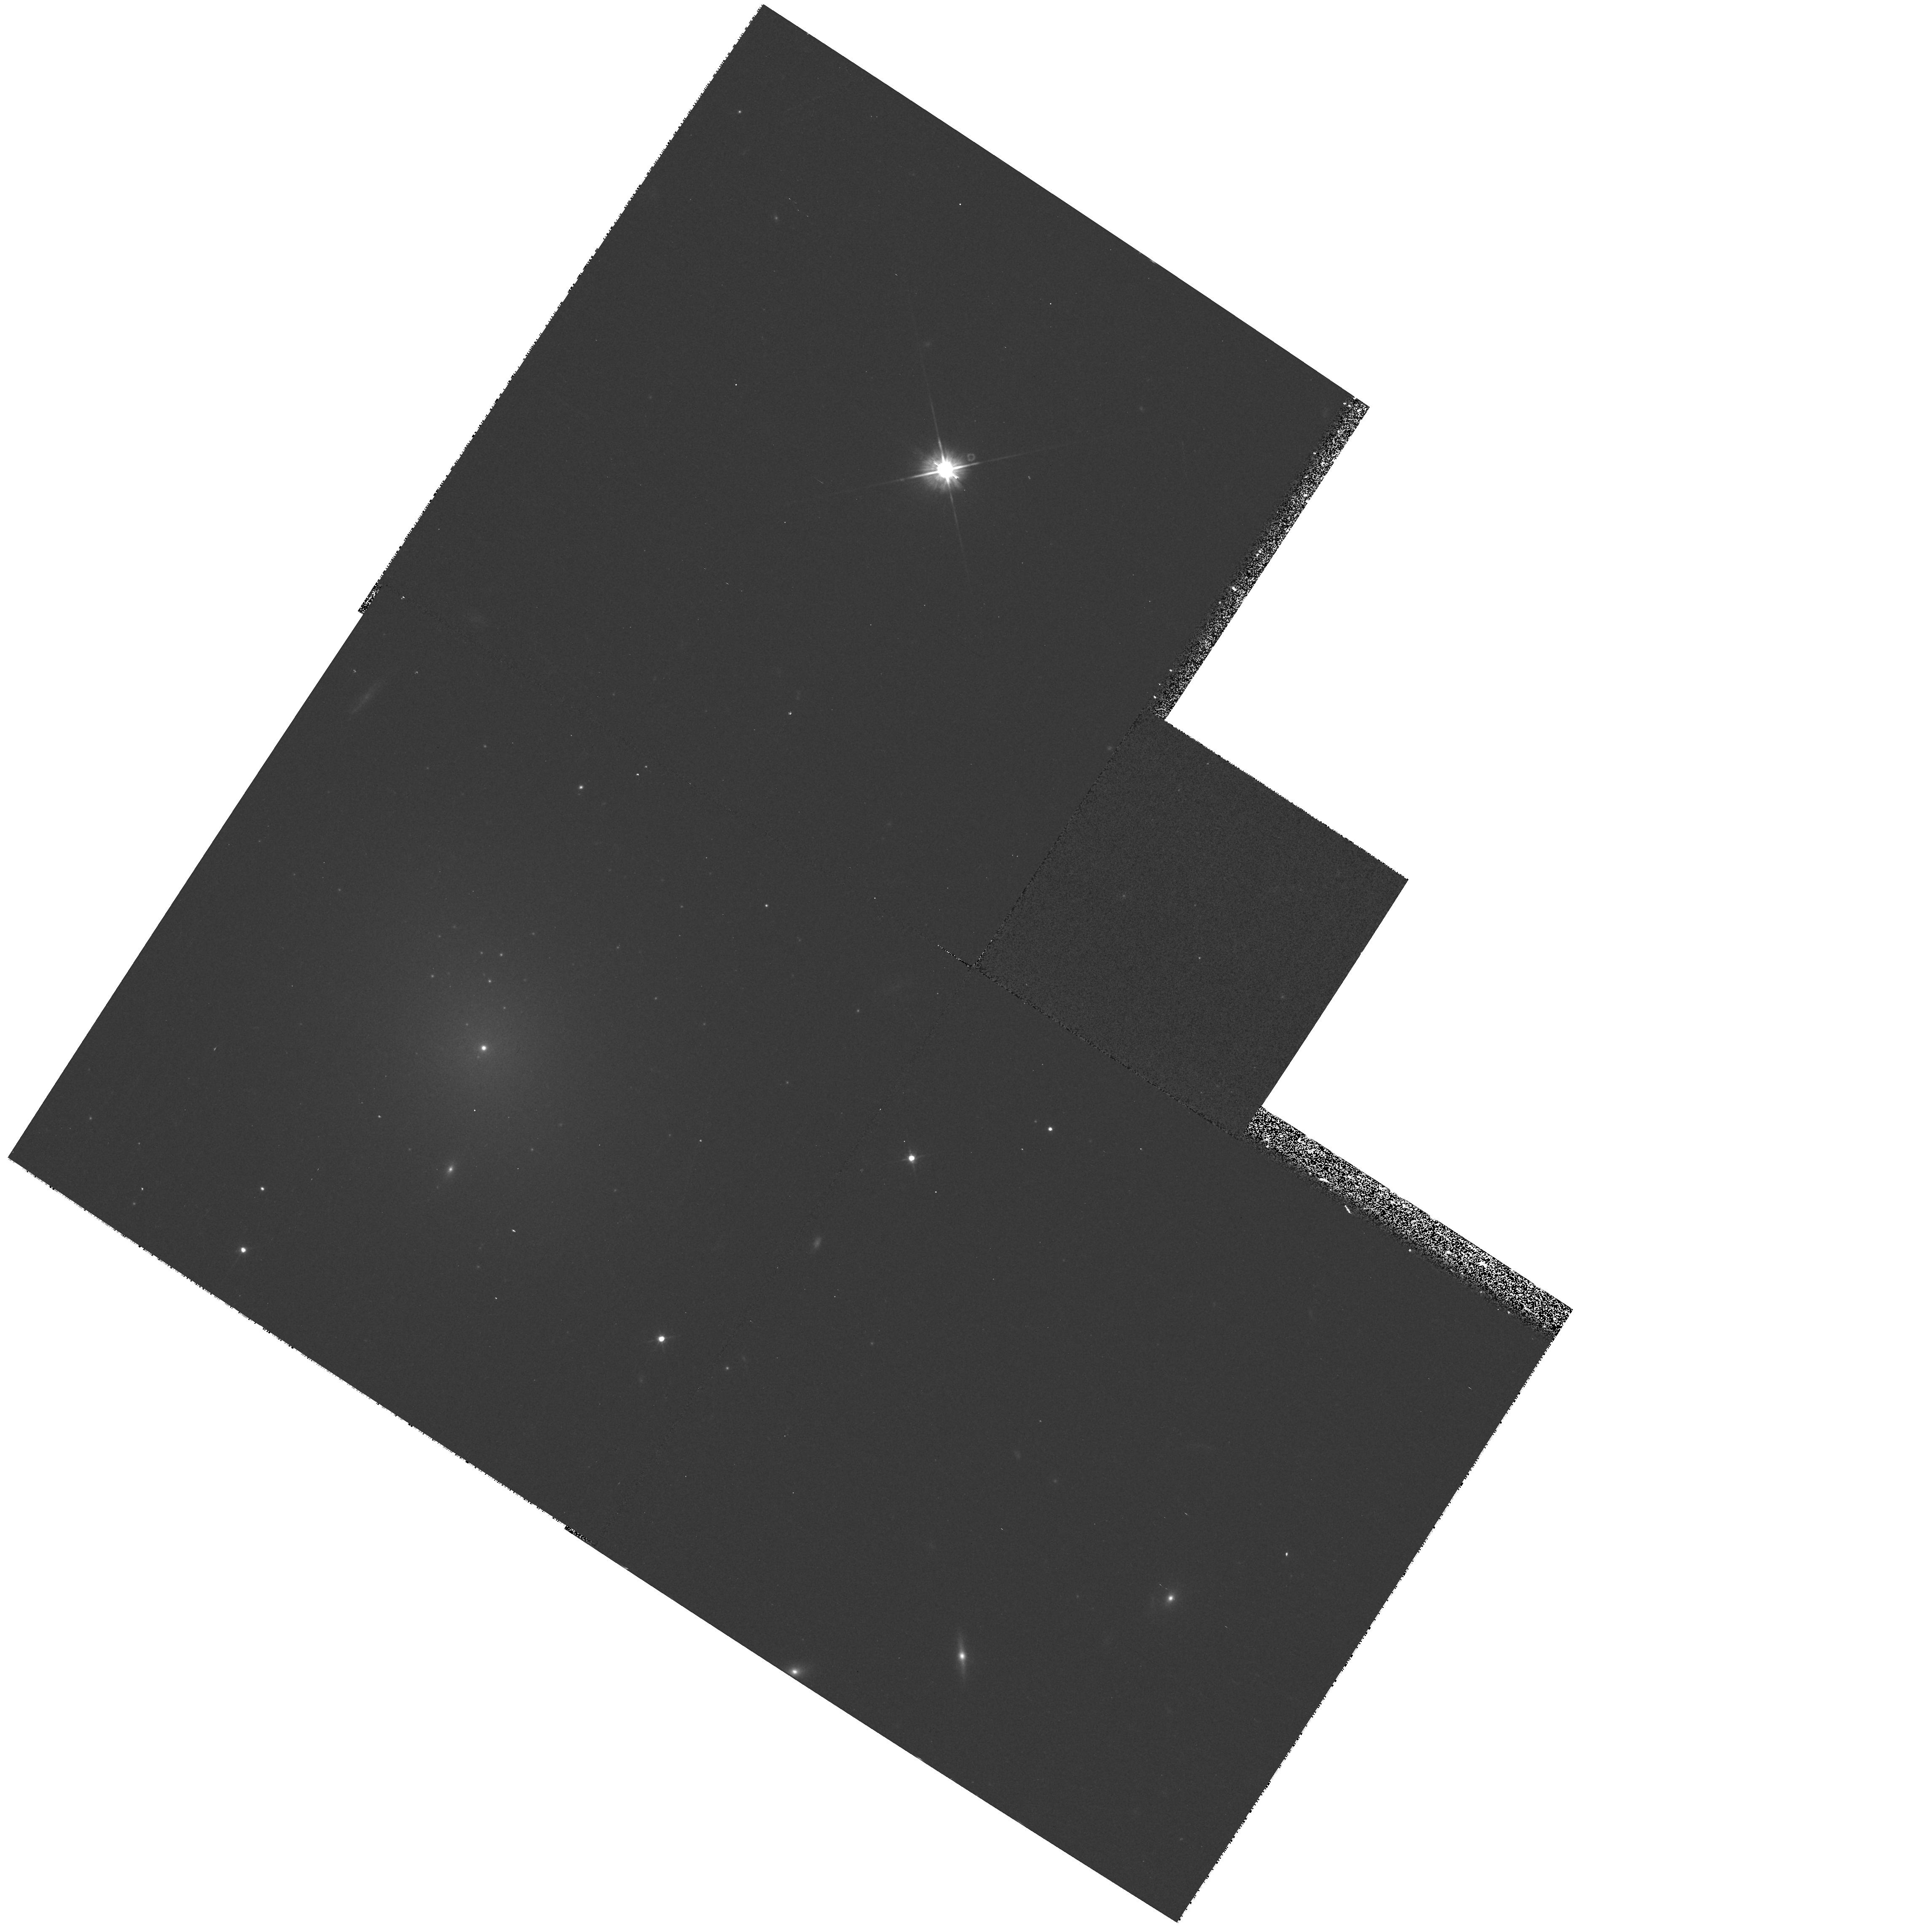
Target: VCC940
Instrument: WFPC2/PC
Filter: F555W
Exposure: 8 min
Observation ID: hst_8600_27_wfpc2_pc_f555w_u66r27

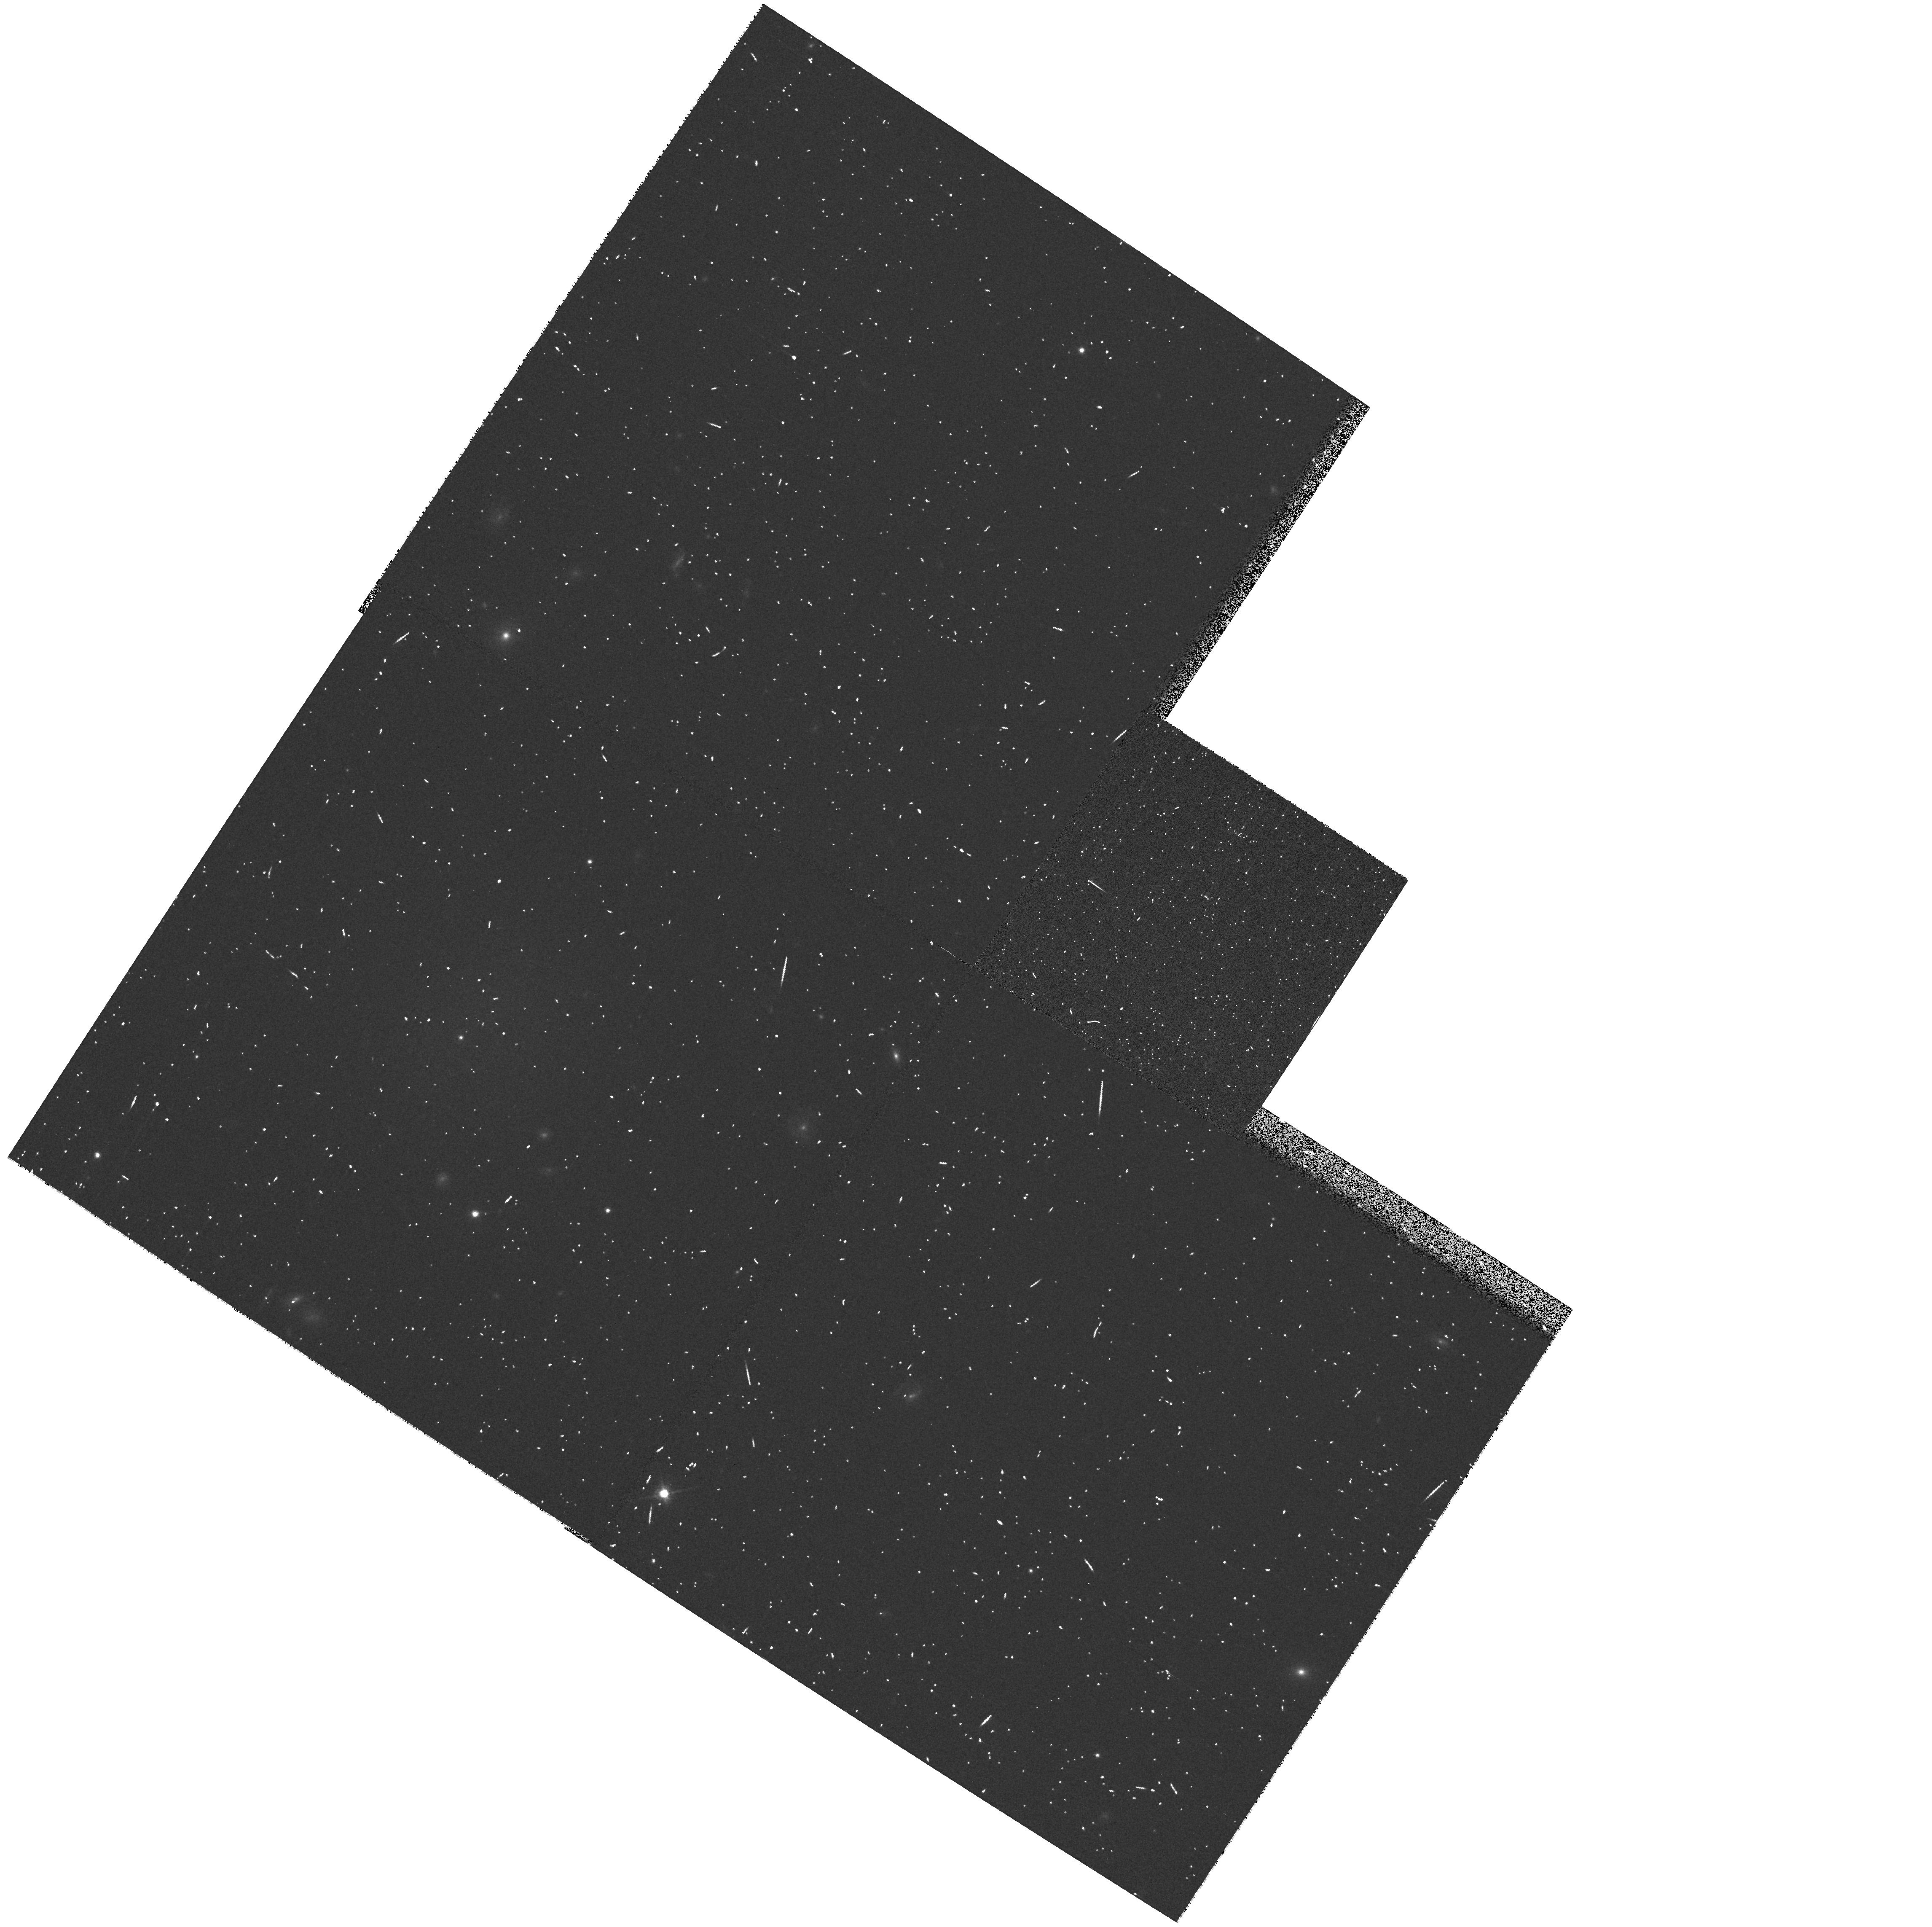
Target: VCC1105
Instrument: WFPC2/PC
Filter: F814W
Exposure: 5 min
Observation ID: hst_8600_04_wfpc2_pc_f814w_u66r04

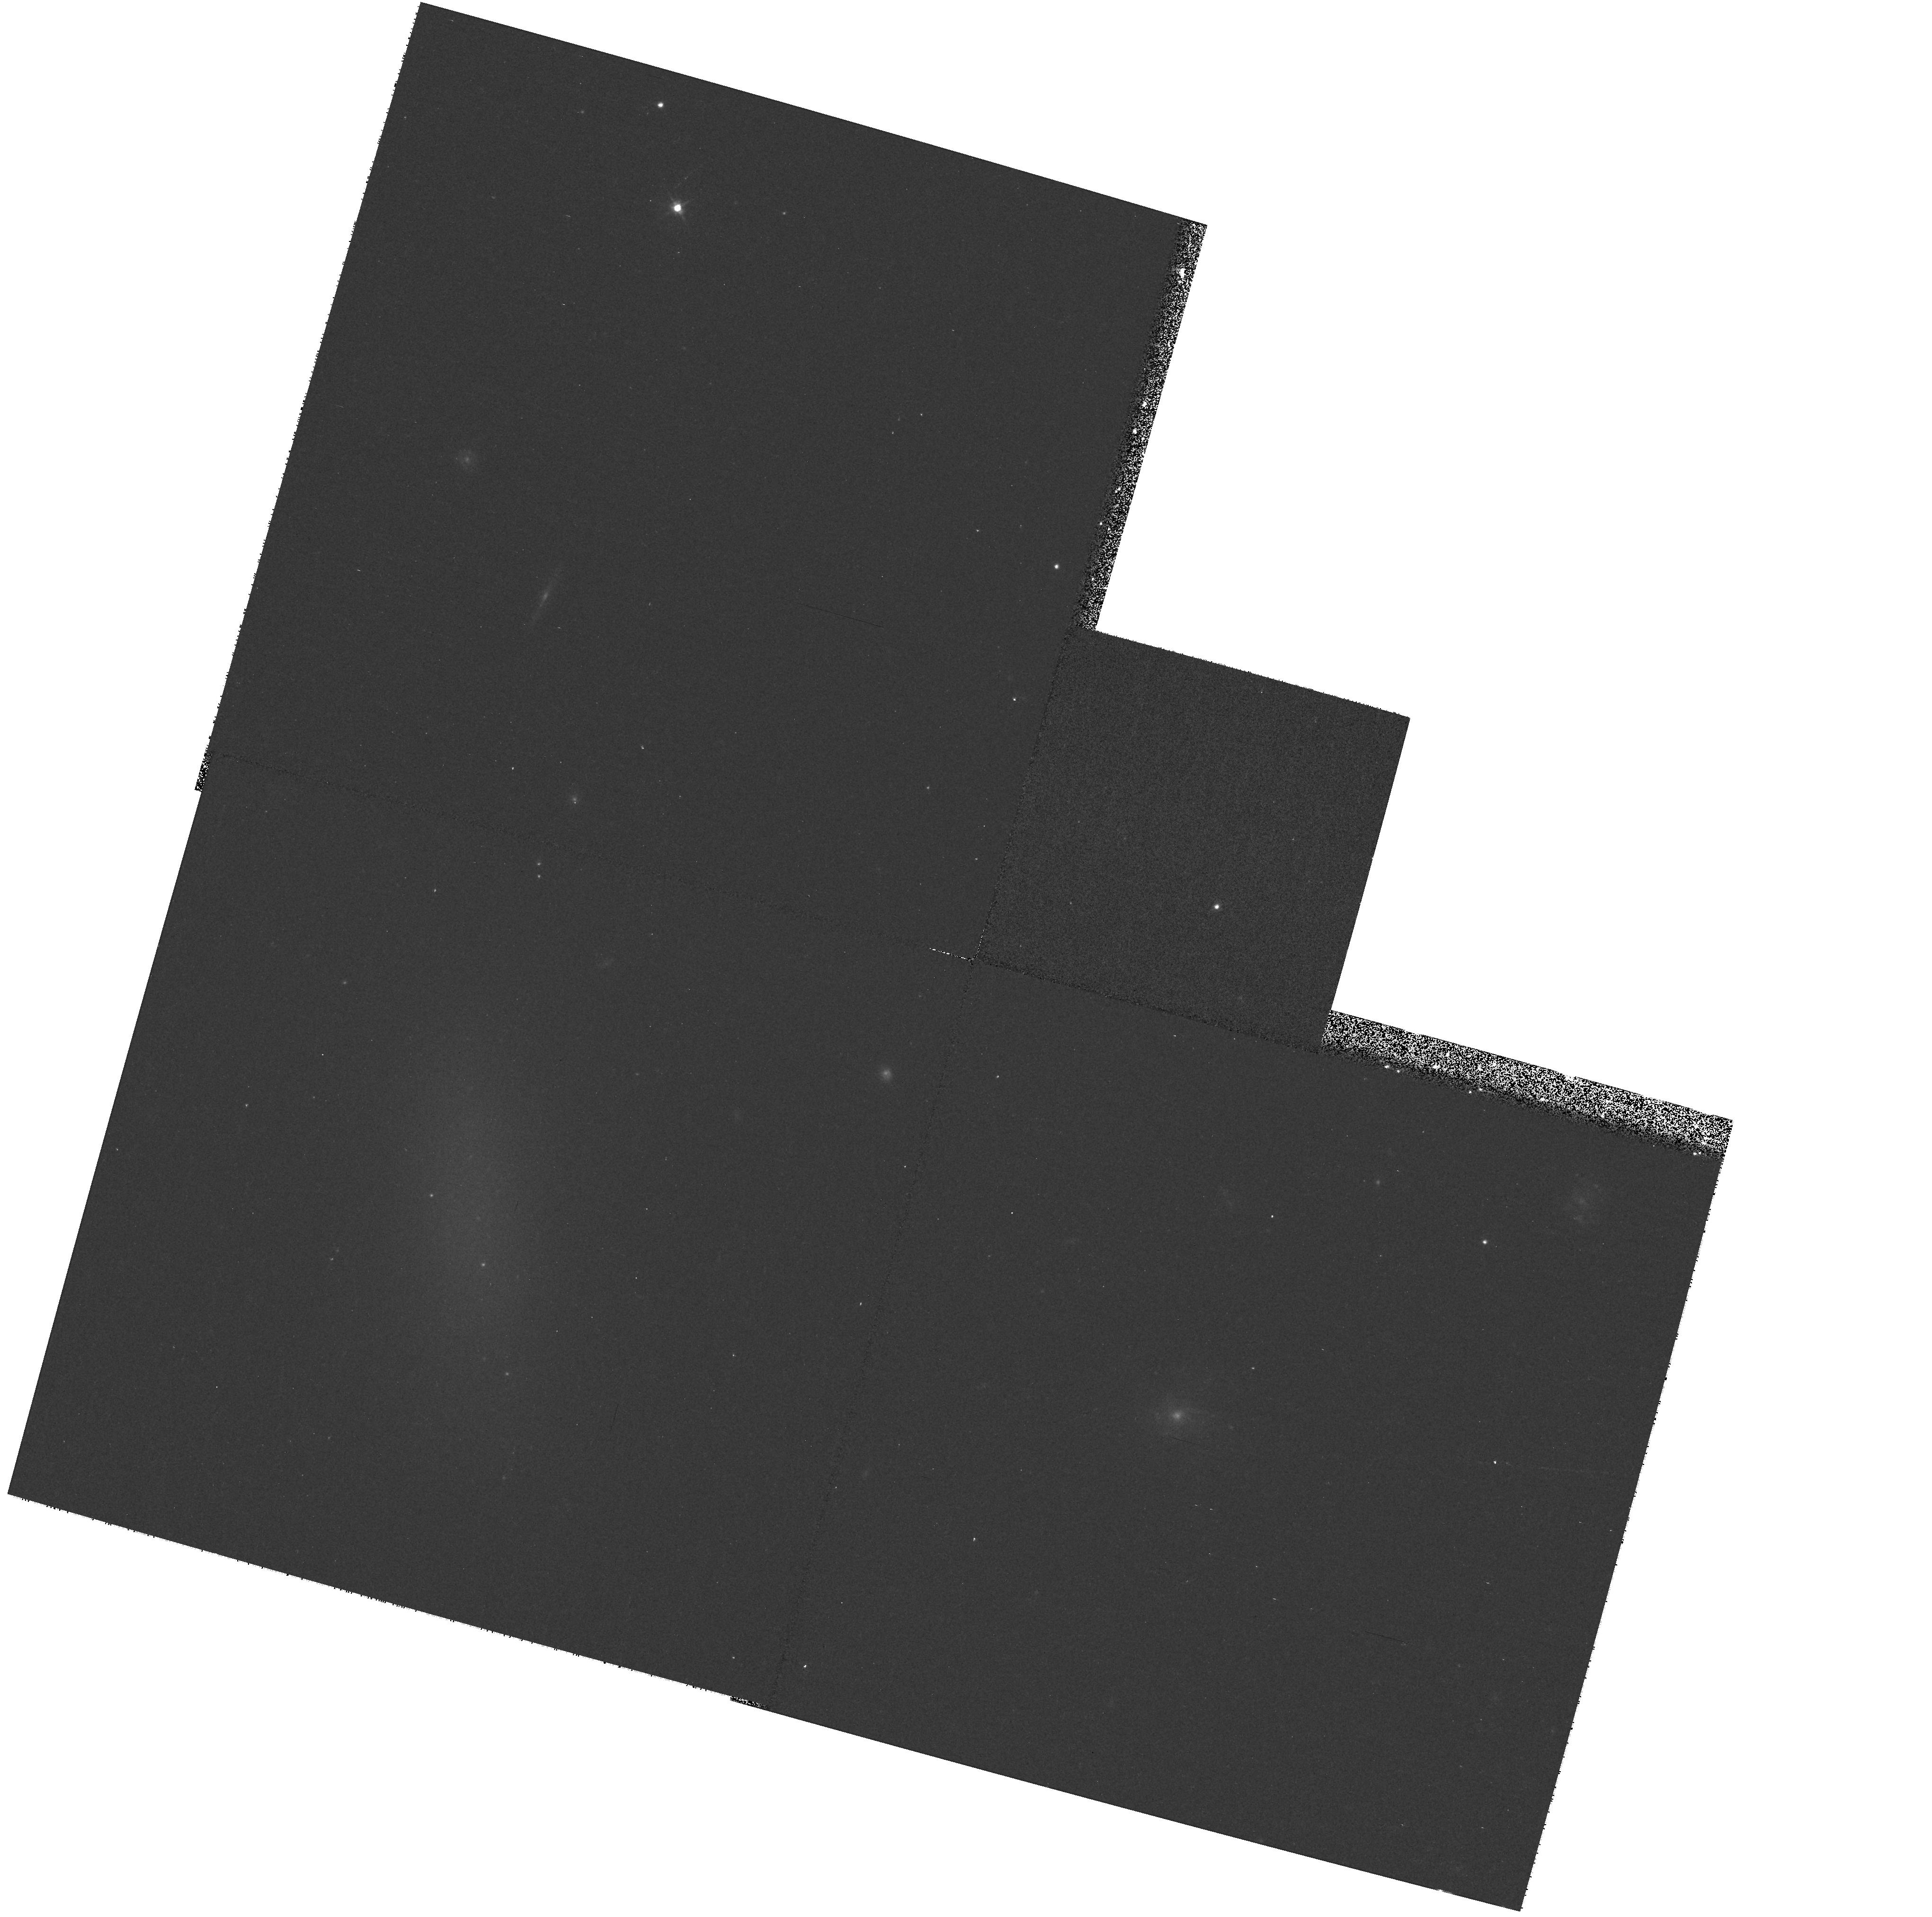
Target: VCC546
Instrument: WFPC2/PC
Filter: F555W
Exposure: 8 min
Observation ID: hst_8600_23_wfpc2_pc_f555w_u66r23

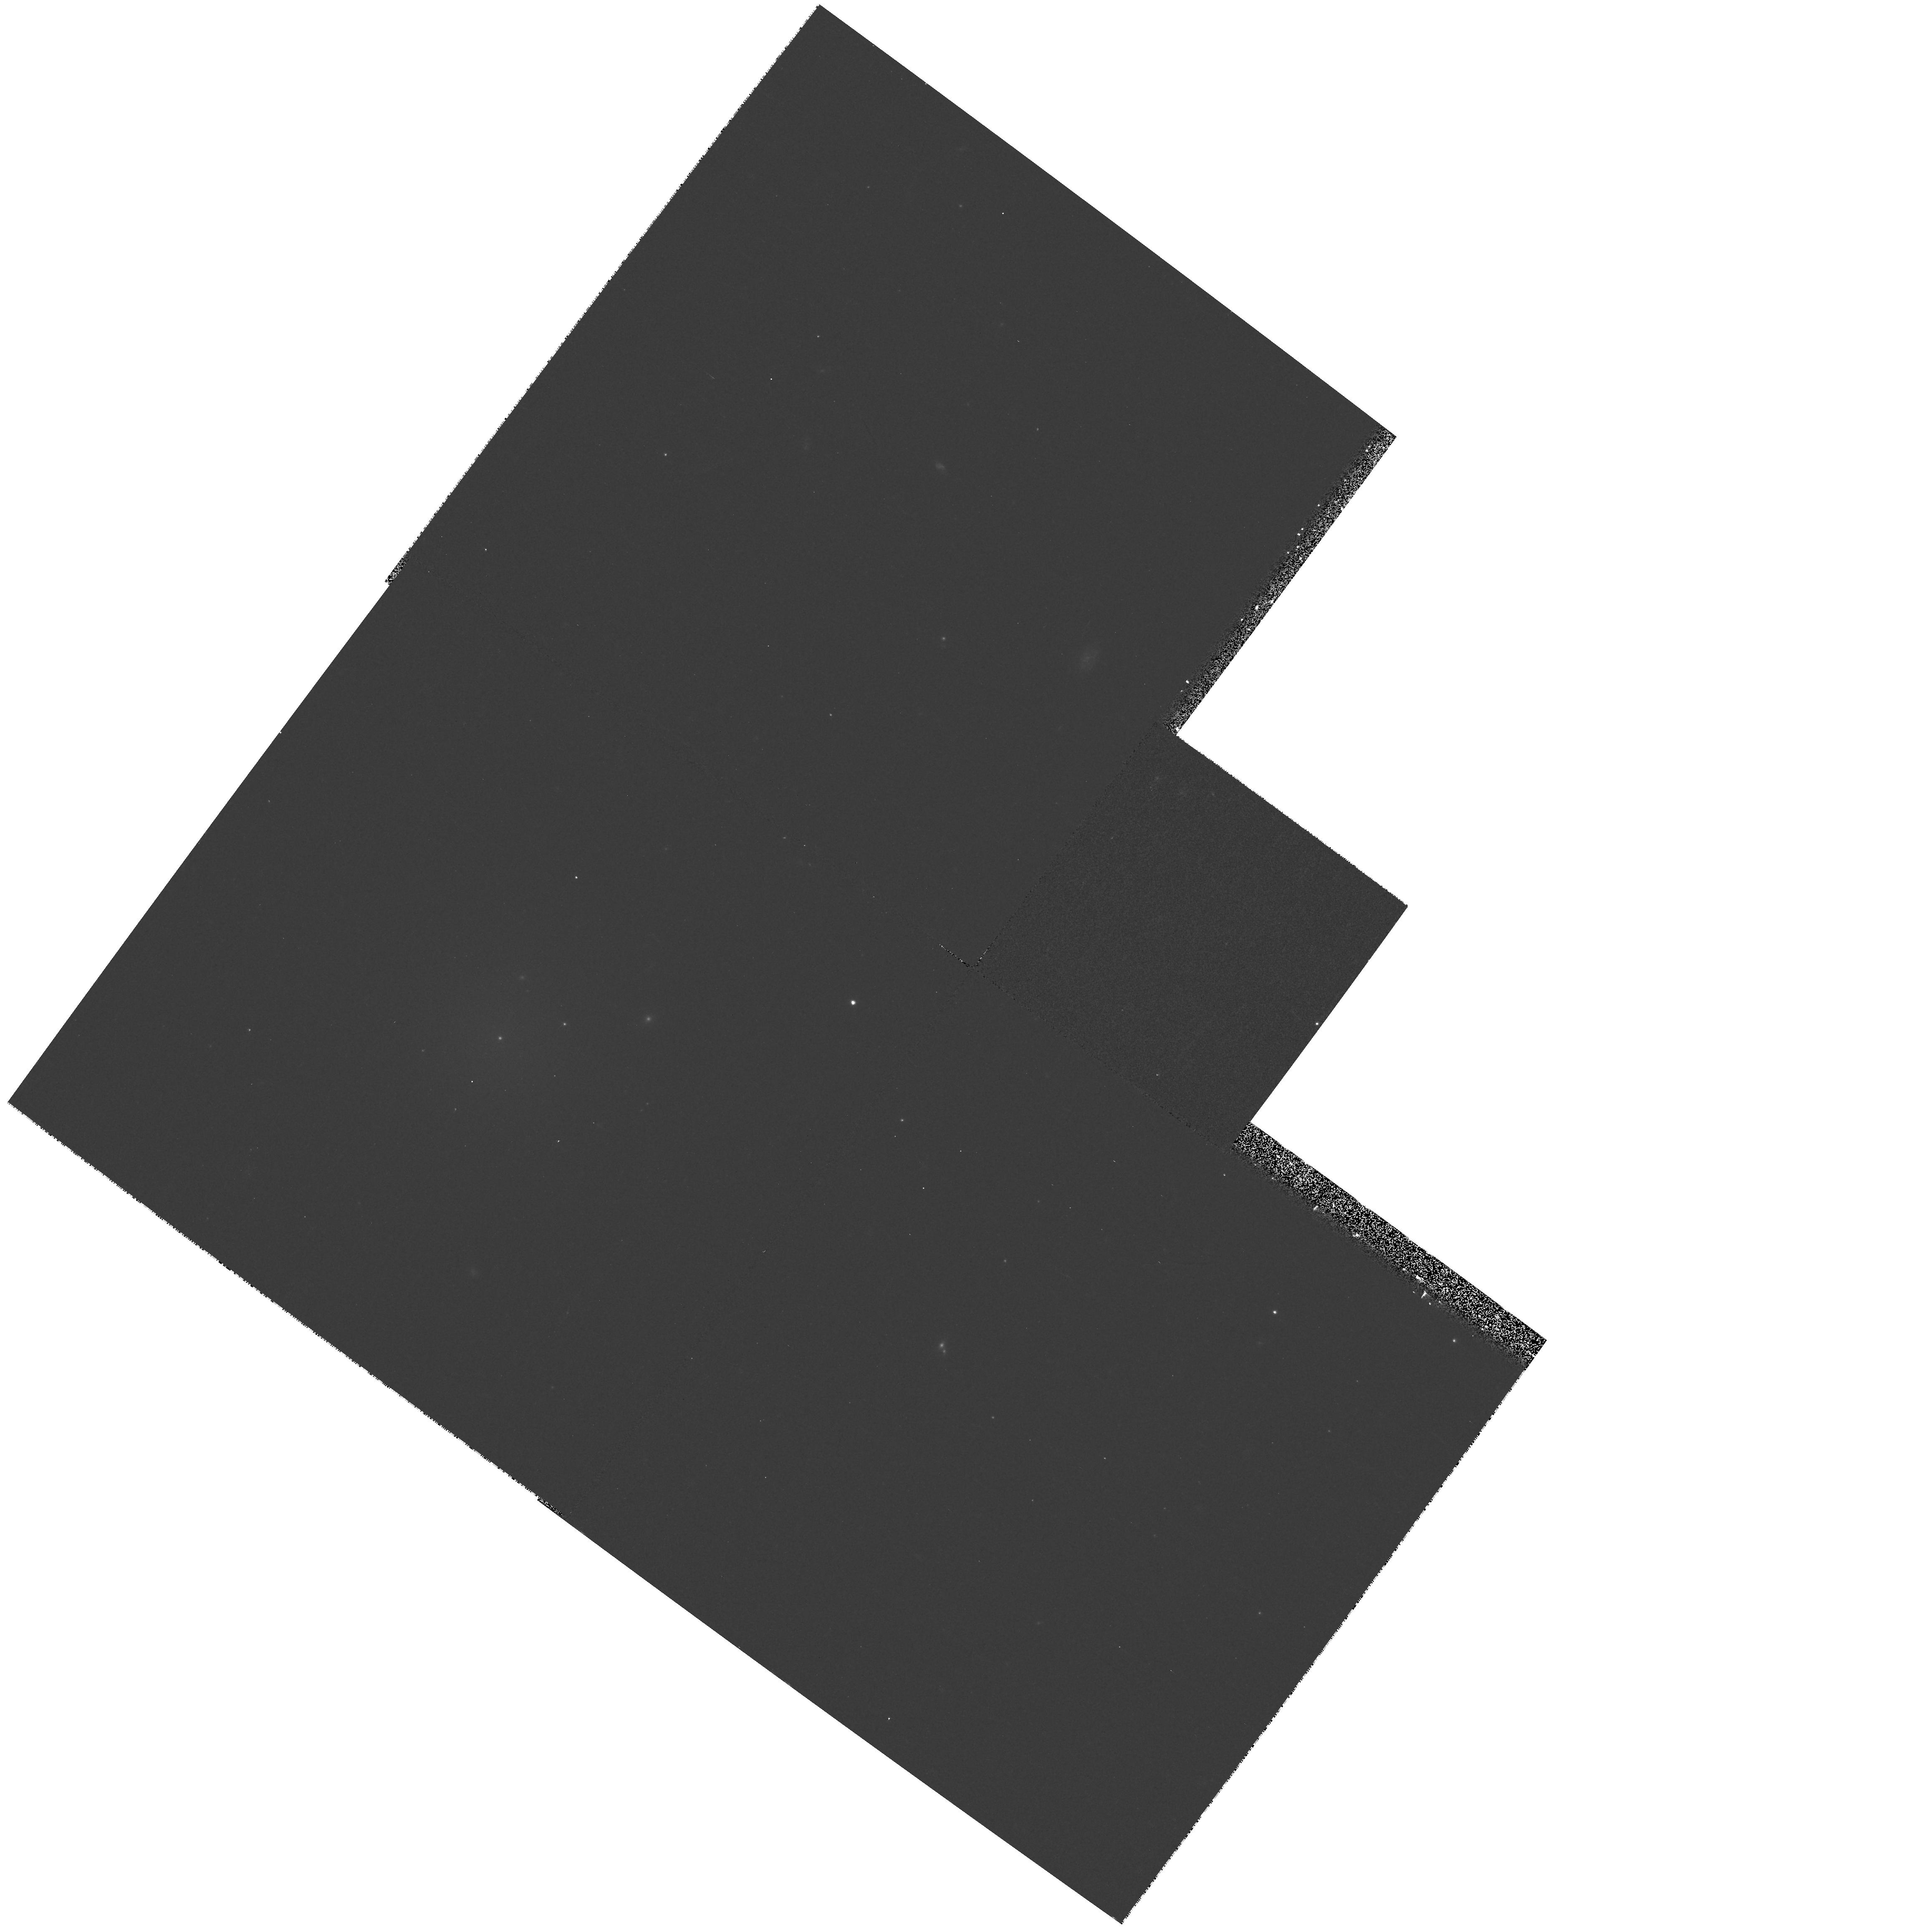
Target: VCC992
Instrument: WFPC2/PC
Filter: F555W
Exposure: 8 min
Observation ID: hst_8600_30_wfpc2_pc_f555w_u66r30

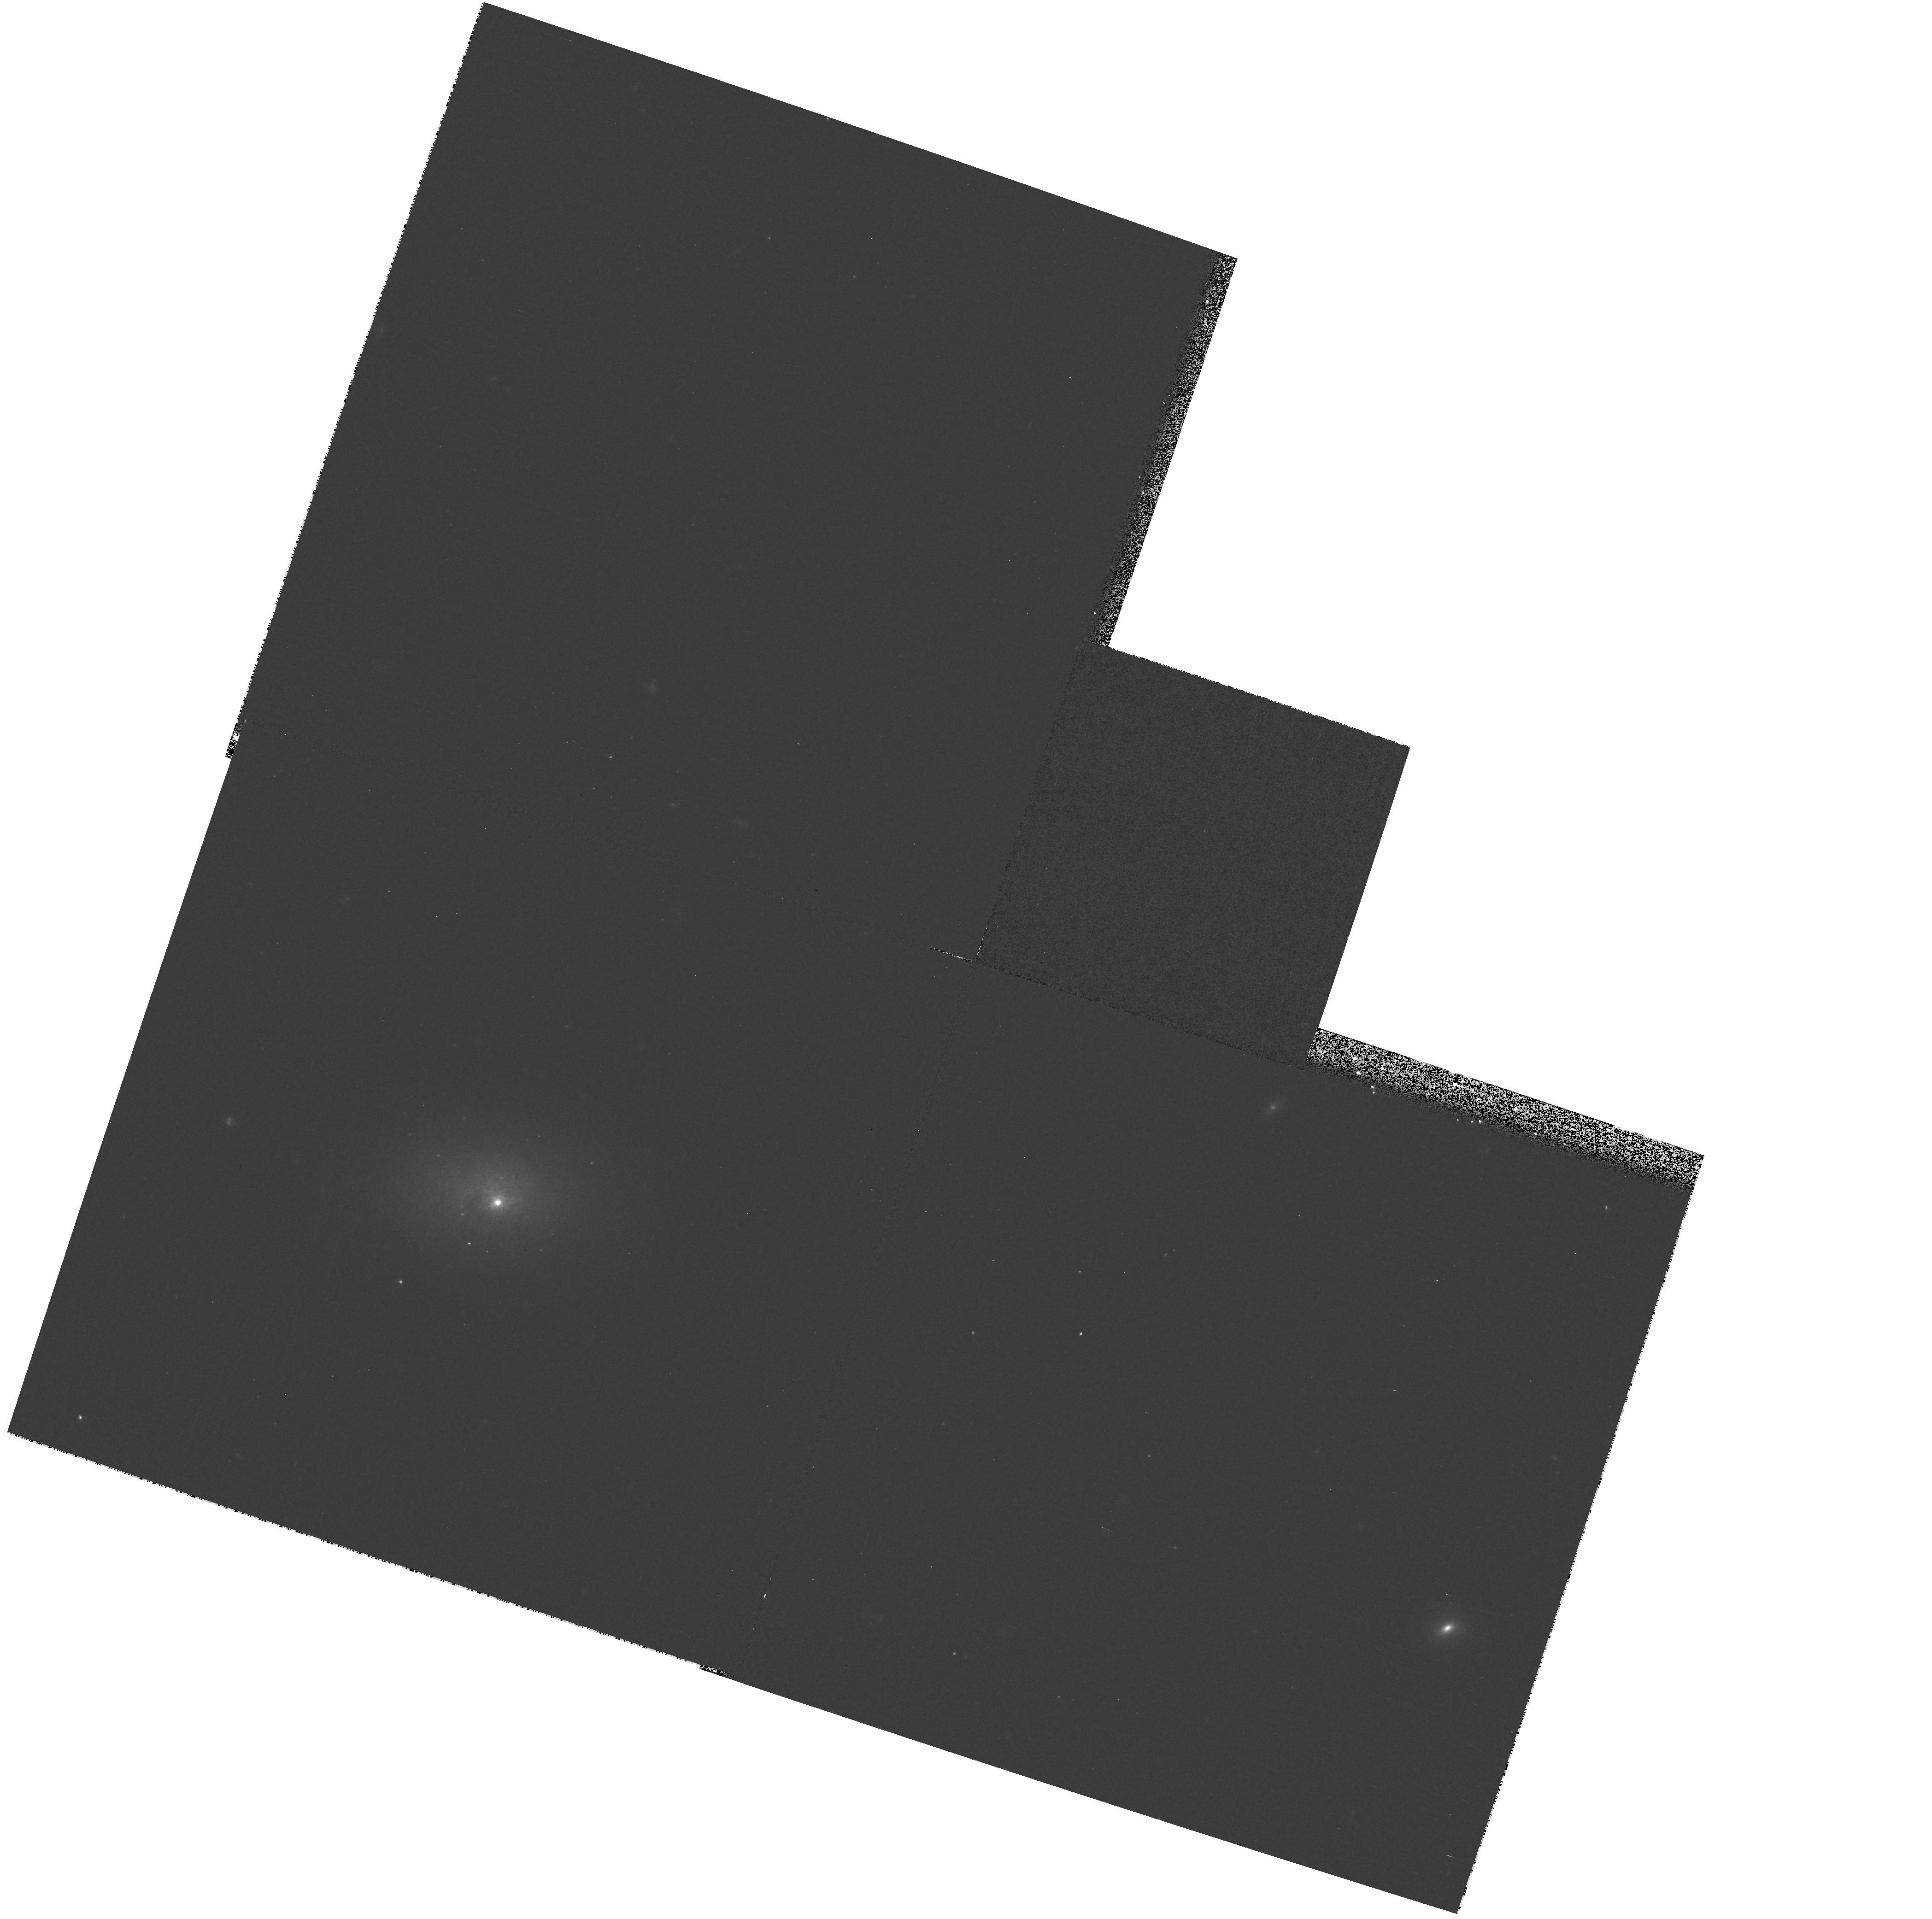
Target: FCC46
Instrument: WFPC2/PC
Filter: F555W
Exposure: 8 min
Observation ID: hst_8600_02_wfpc2_pc_f555w_u66r02

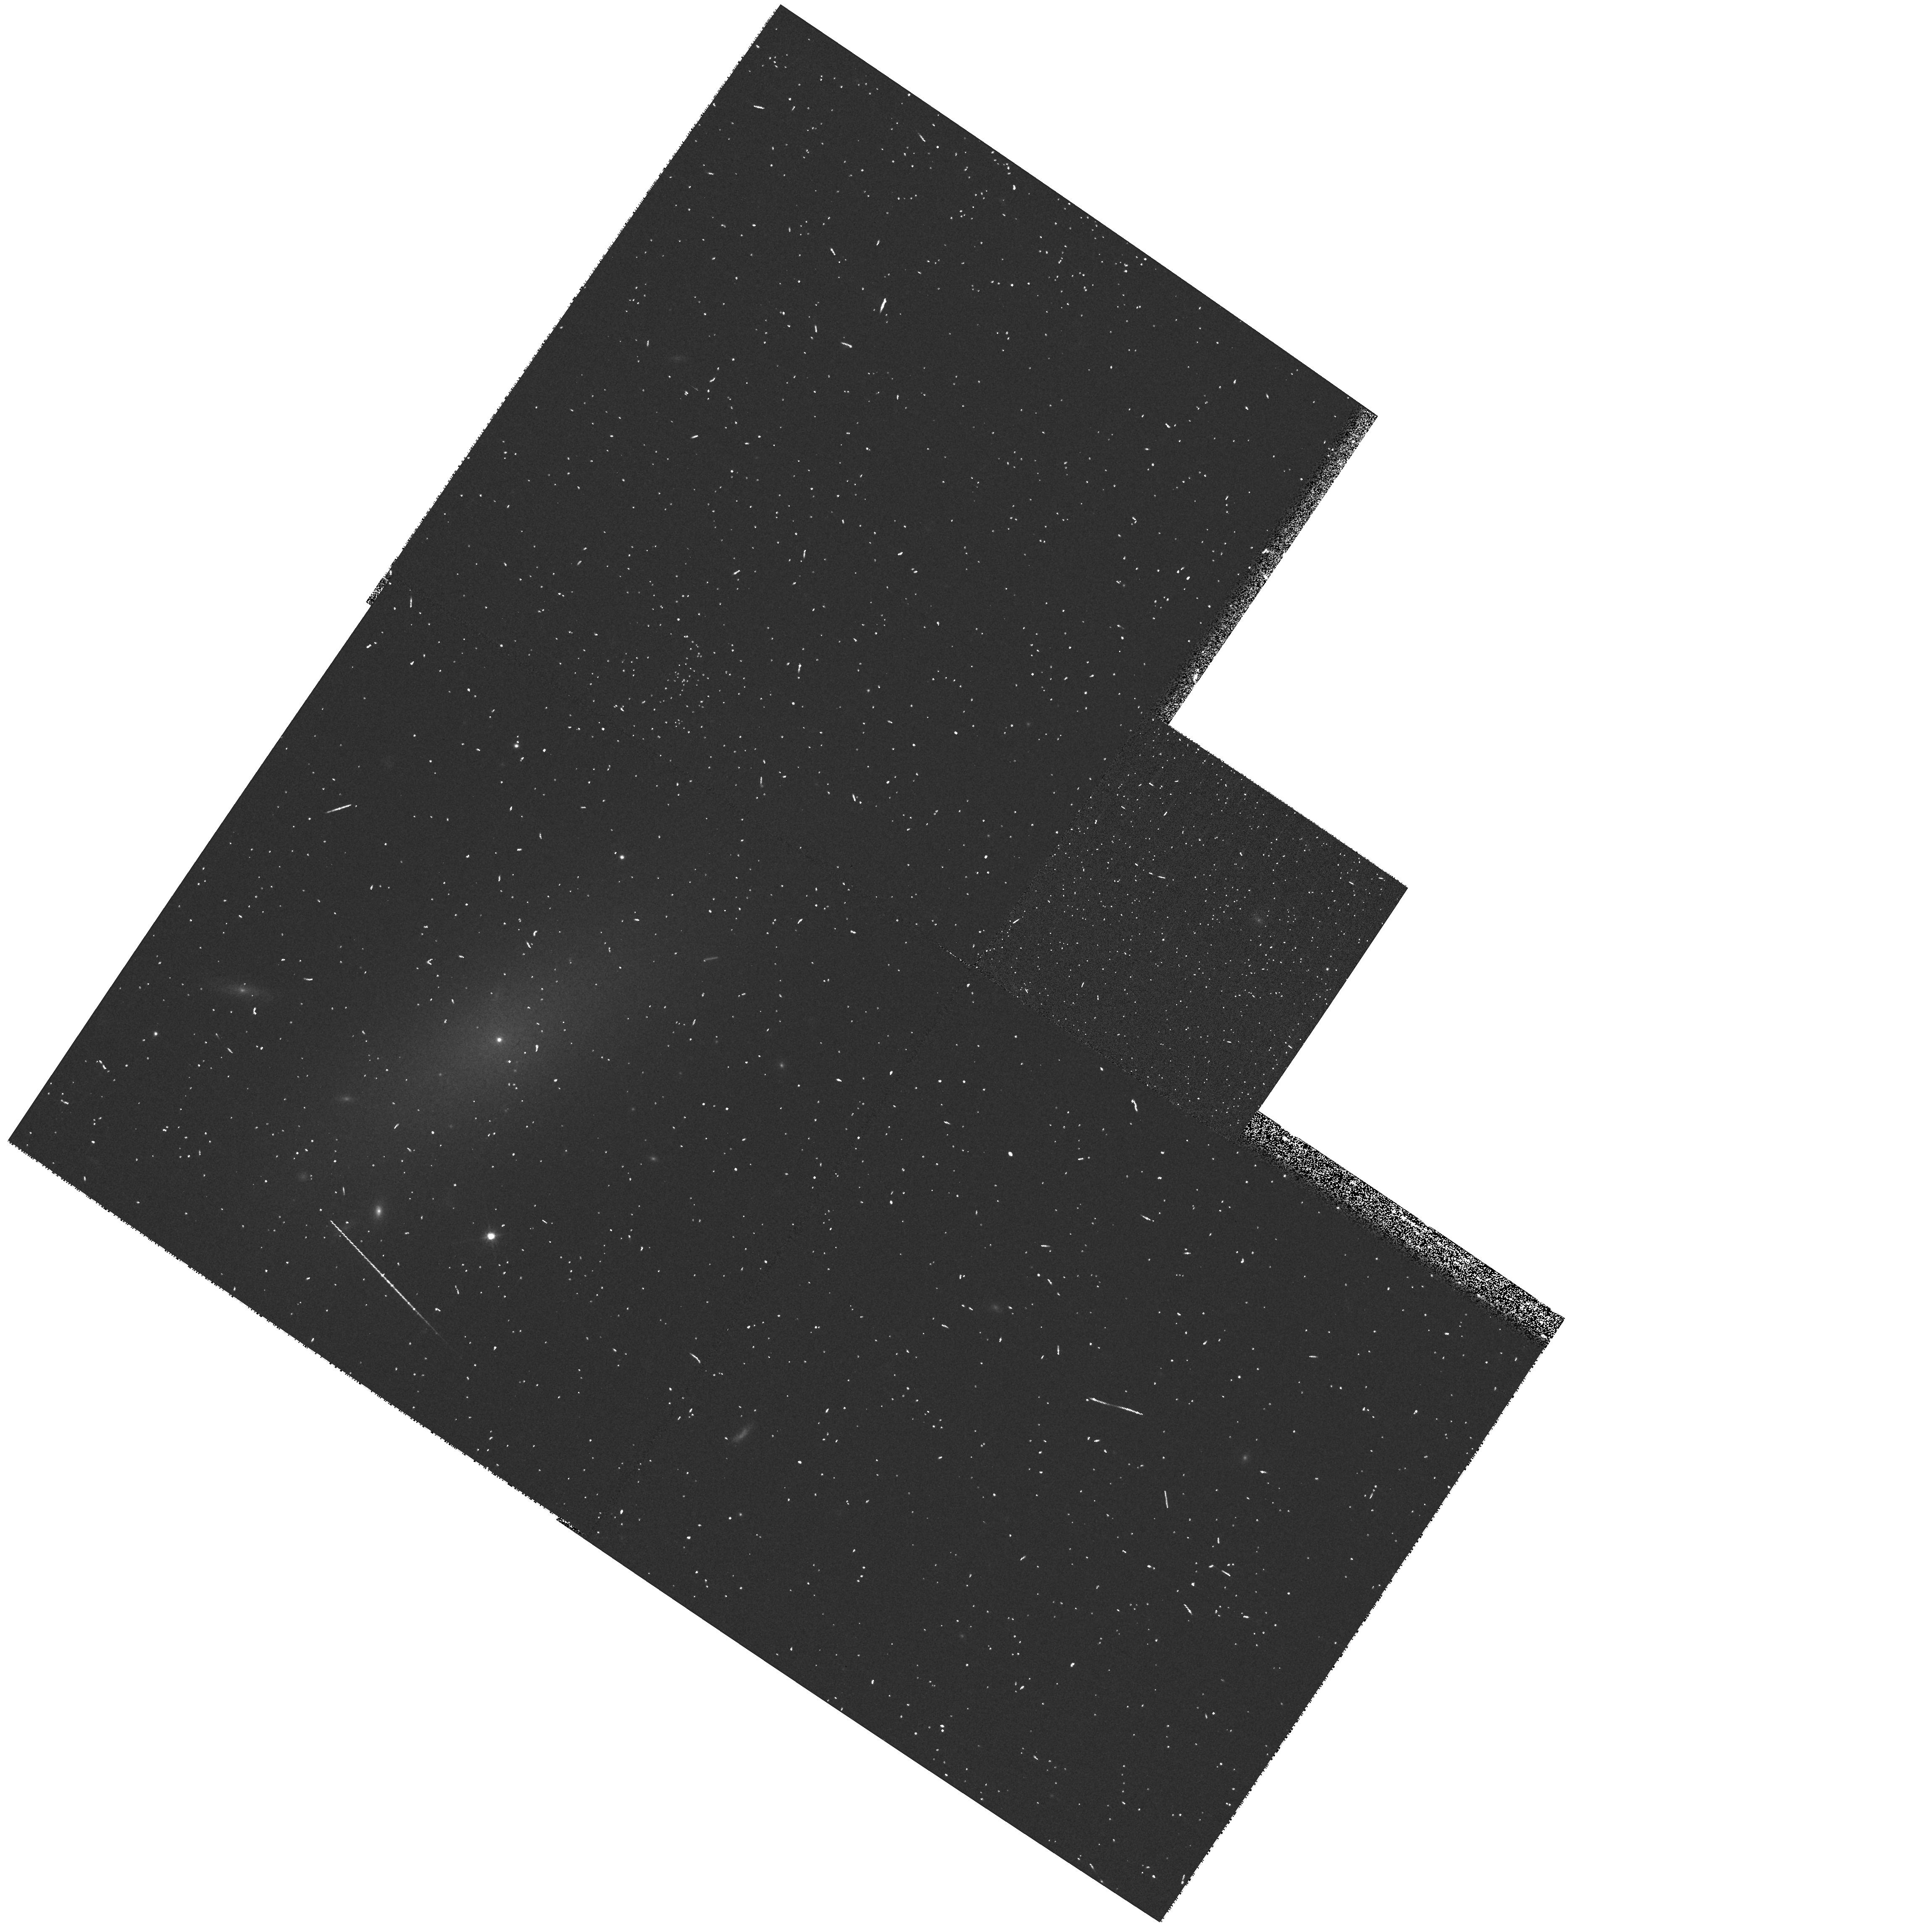
Target: VCC965
Instrument: WFPC2/PC
Filter: F814W
Exposure: 5 min
Observation ID: hst_8600_29_wfpc2_pc_f814w_u66r29

Dwarf Elliptical Galaxy Snapshot Survey III (PI: Ferguson, Henry C.)

We propose to extend our V and I snapshot survey of nearby dwarf elliptical (dE) galaxies to include a sample of 30 bright dE (M_V < - 15.7) with significant globular cluster (GC) populations. This survey will provide important information on the globular cluster systems of such galaxies and the properties of their cores and nuclei. The high resolution of HST allows us to identify globular cluster candidates and classify more accurately a galaxy as nucleated or non-nucleated. Our results from the Cycle 6 survey show that dE have globular cluster specific frequencies (S_N) similar to those of giant ellipticals. Nucleated dE have higher S_N than non-nucleated dE, and show a trend of increasing S_N with fainter luminosities. We have also studied the spatial distribution of the globular clusters and an interesting (lack of a) trend is emerging. The globular cluster surface densities follow the luminosity profiles of the underlying galaxies, on average, and there is no segregation by luminosity. This is an interesting result, if confirmed, because the dynamical friction timescales for dE galaxies are significantly shorter than a Hubble time. With better statistics, analysis of the cluster spatial distribution can place constraints on the ages of the clusters and the dark matter, and offer tests of the universality and evolution of the globular cluster luminosity function.